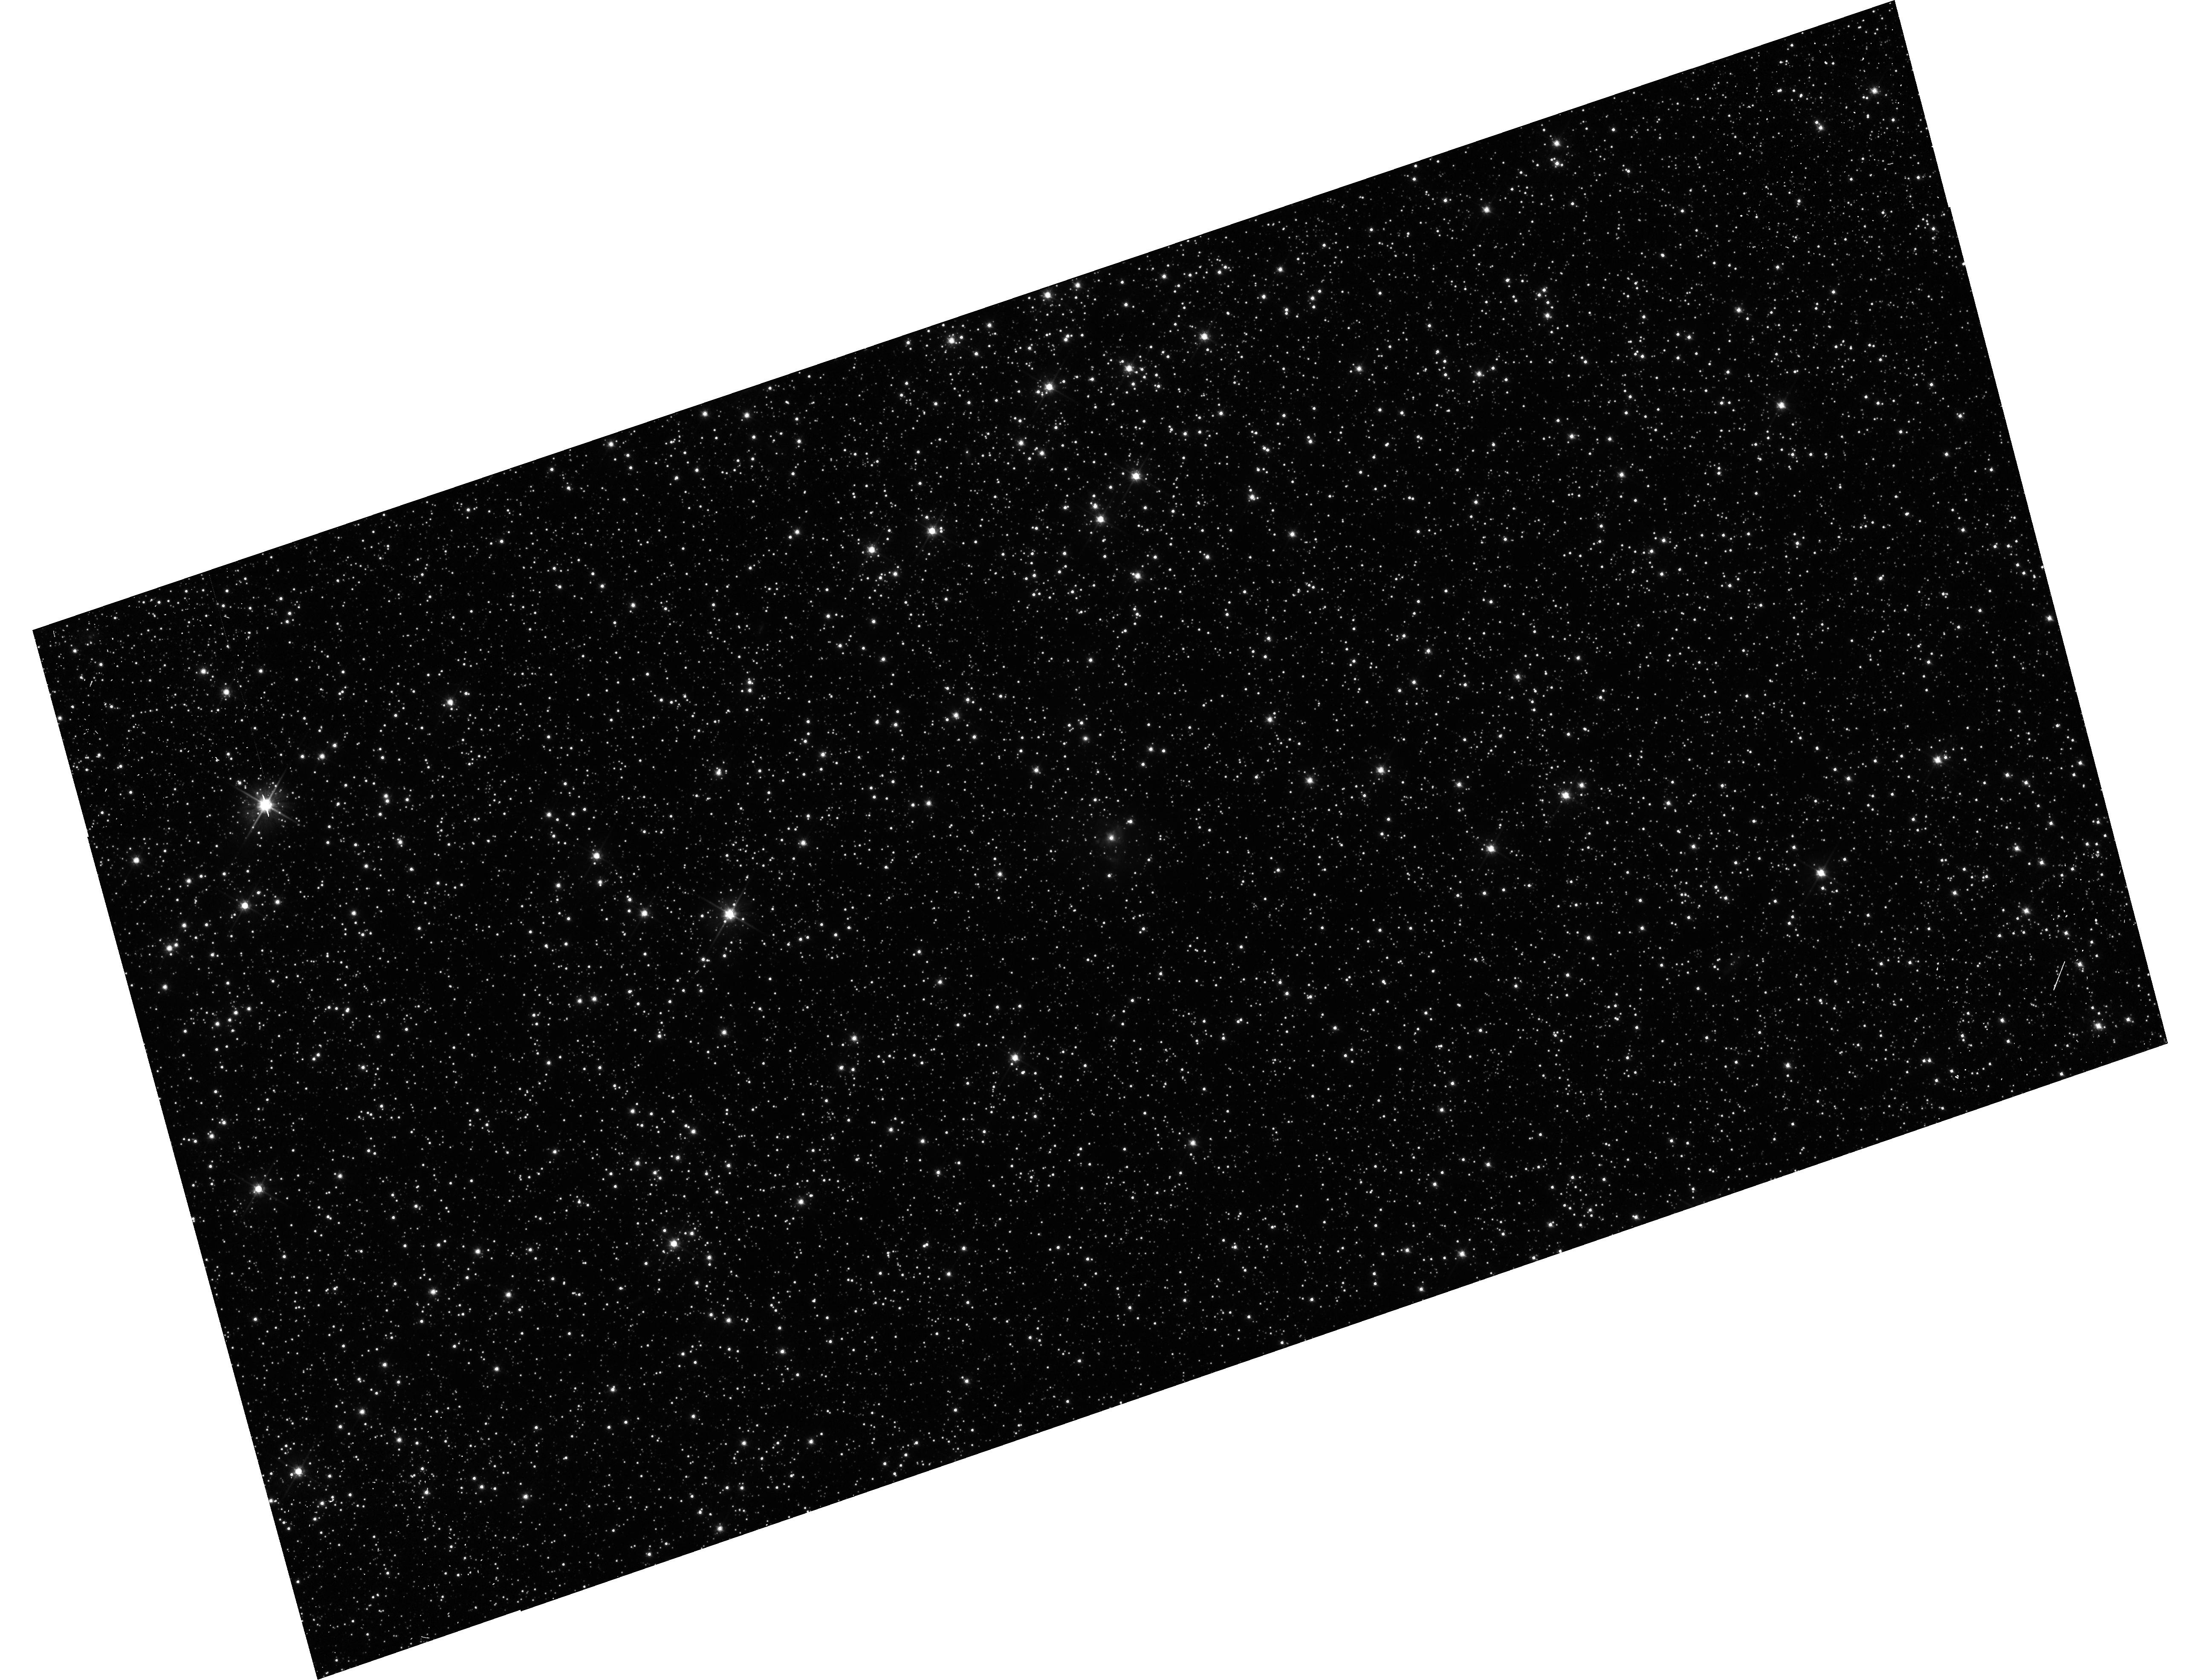
Target: QSO-052402-701108. Instrument: WFC3/UVIS. Filter: F606W. Exposure: 13 min. Observation ID: hst_11730_21_wfc3_uvis_f606w_ib5y21

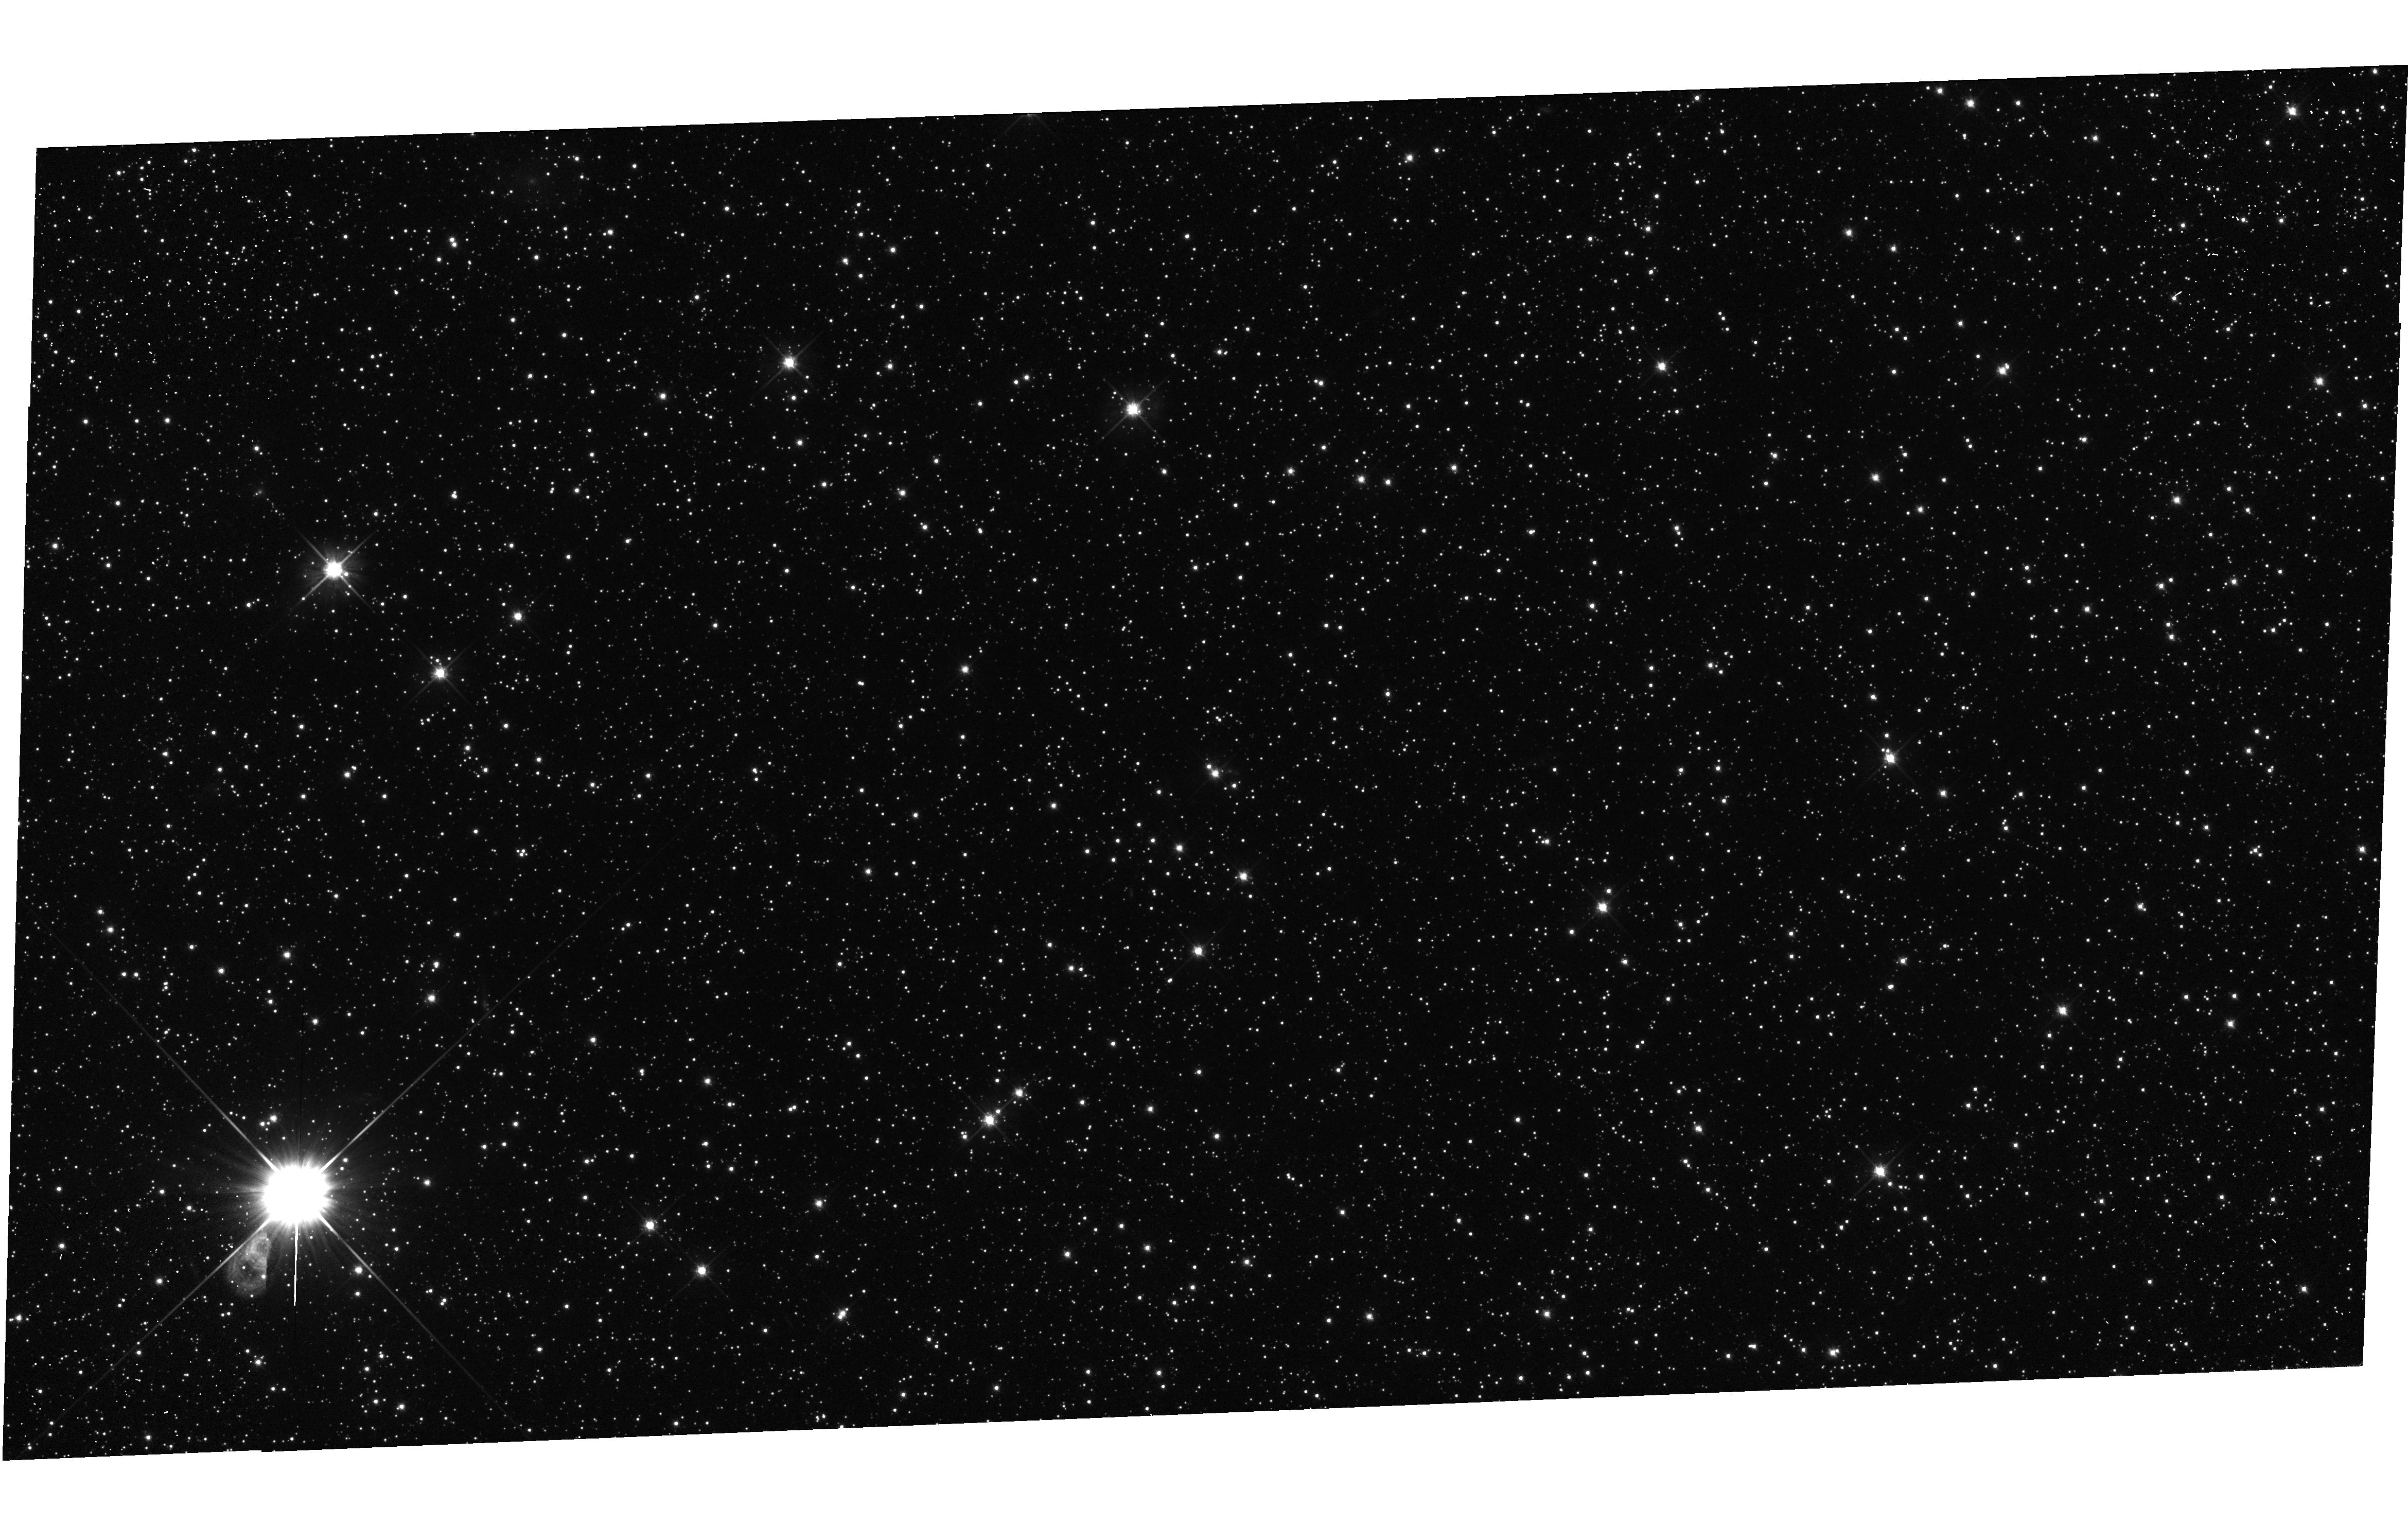
Target: QSO-051628-683702. Instrument: WFC3/UVIS. Filter: F606W. Exposure: 7 min. Observation ID: hst_11730_03_wfc3_uvis_f606w_ib5y03

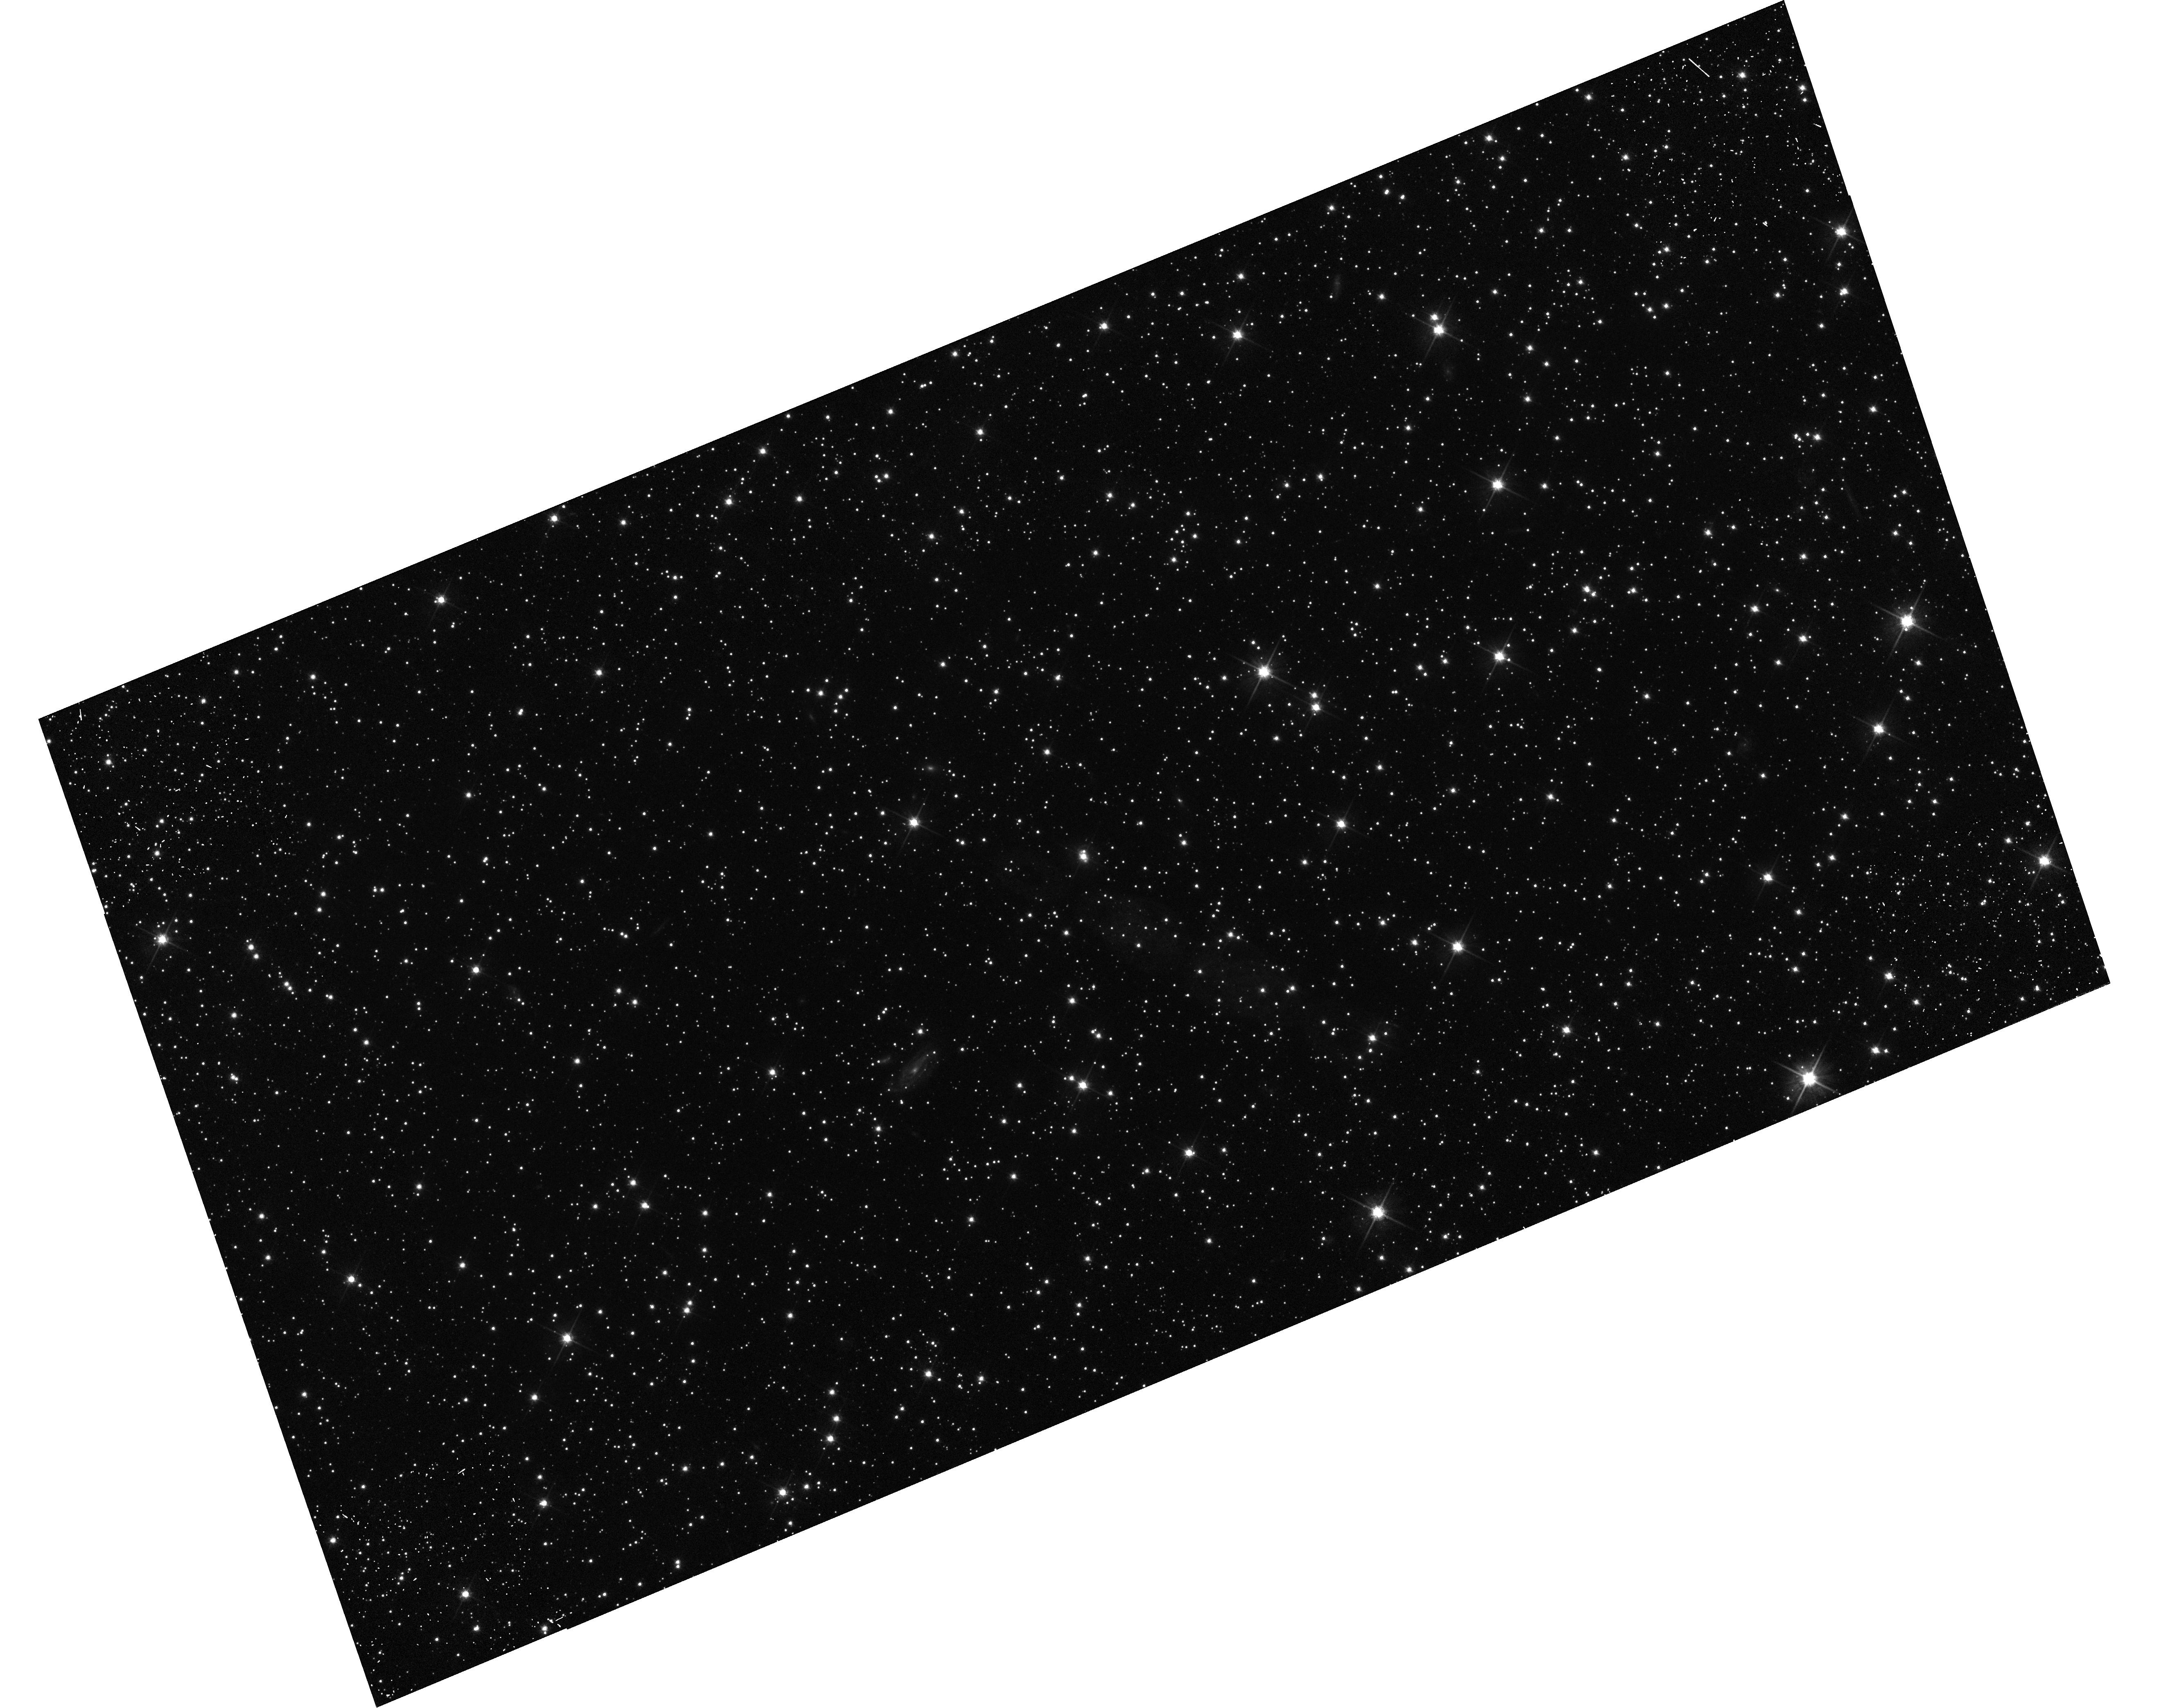
Target: QSO-050146-673241. Instrument: WFC3/UVIS. Filter: F606W. Exposure: 13 min. Observation ID: hst_11730_19_wfc3_uvis_f606w_ib5y19

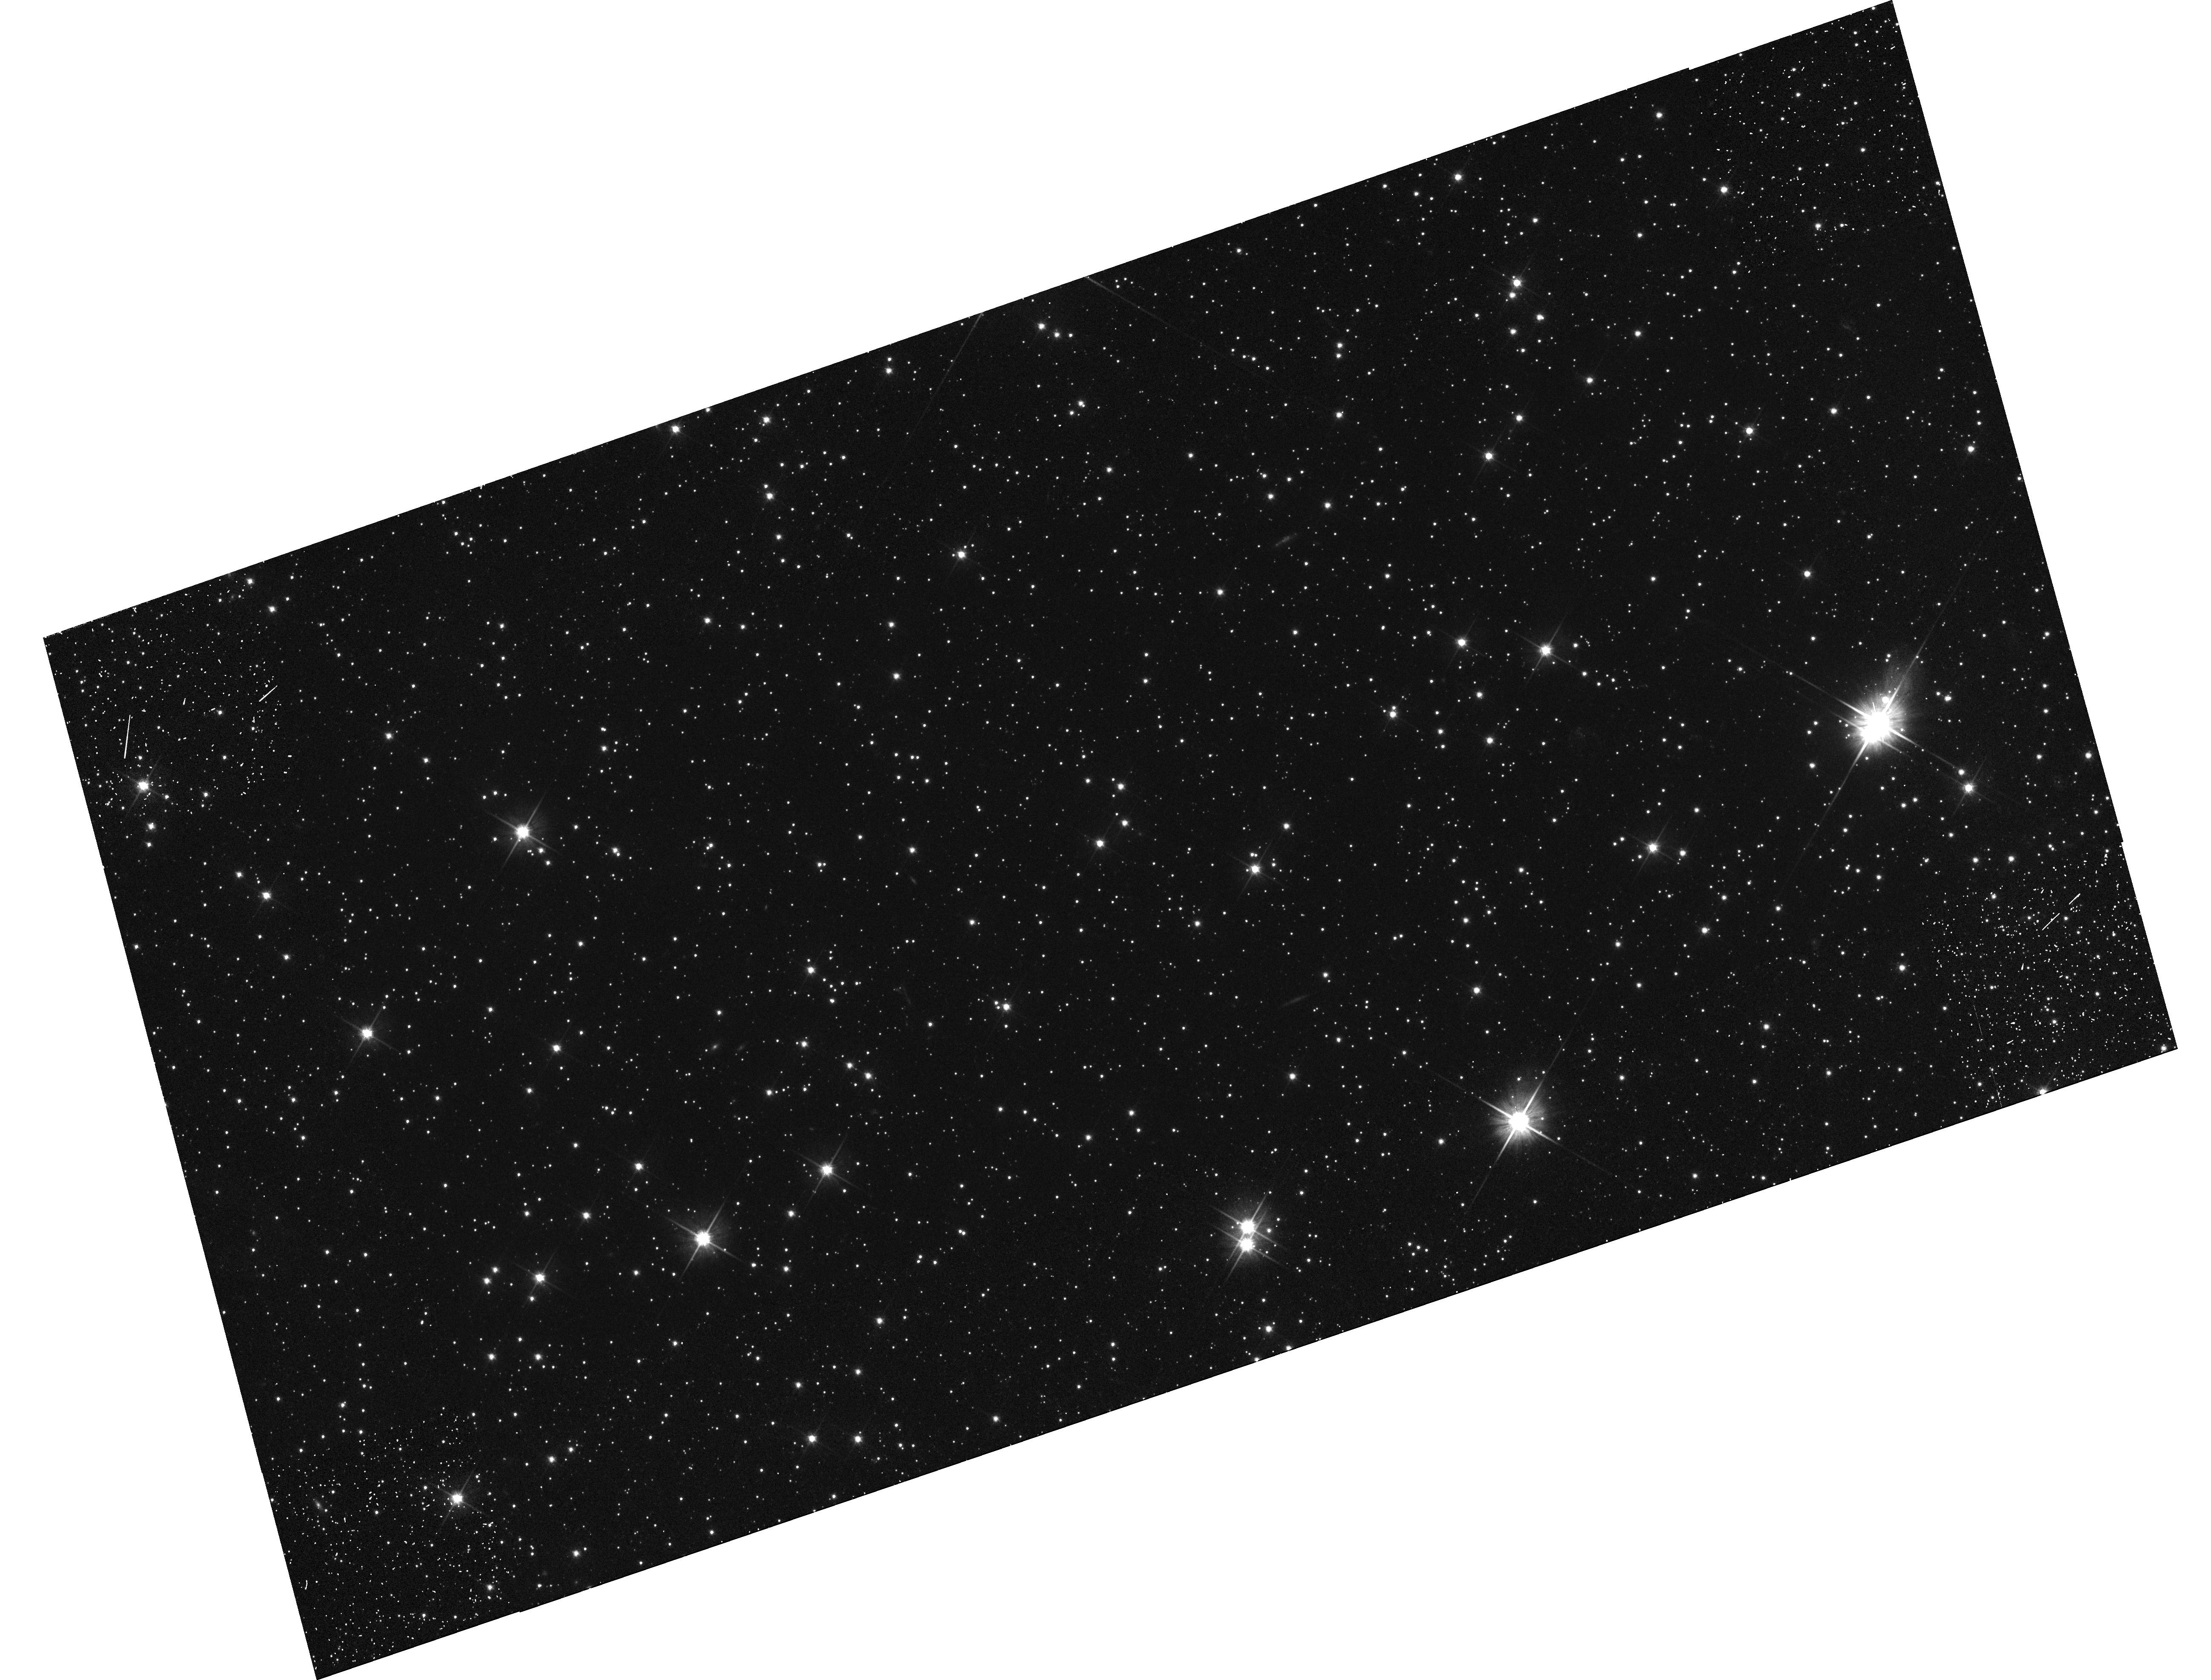
Target: QSO-051636-663436. Instrument: WFC3/UVIS. Filter: F606W. Exposure: 13 min. Observation ID: hst_11730_04_wfc3_uvis_f606w_ib5y04

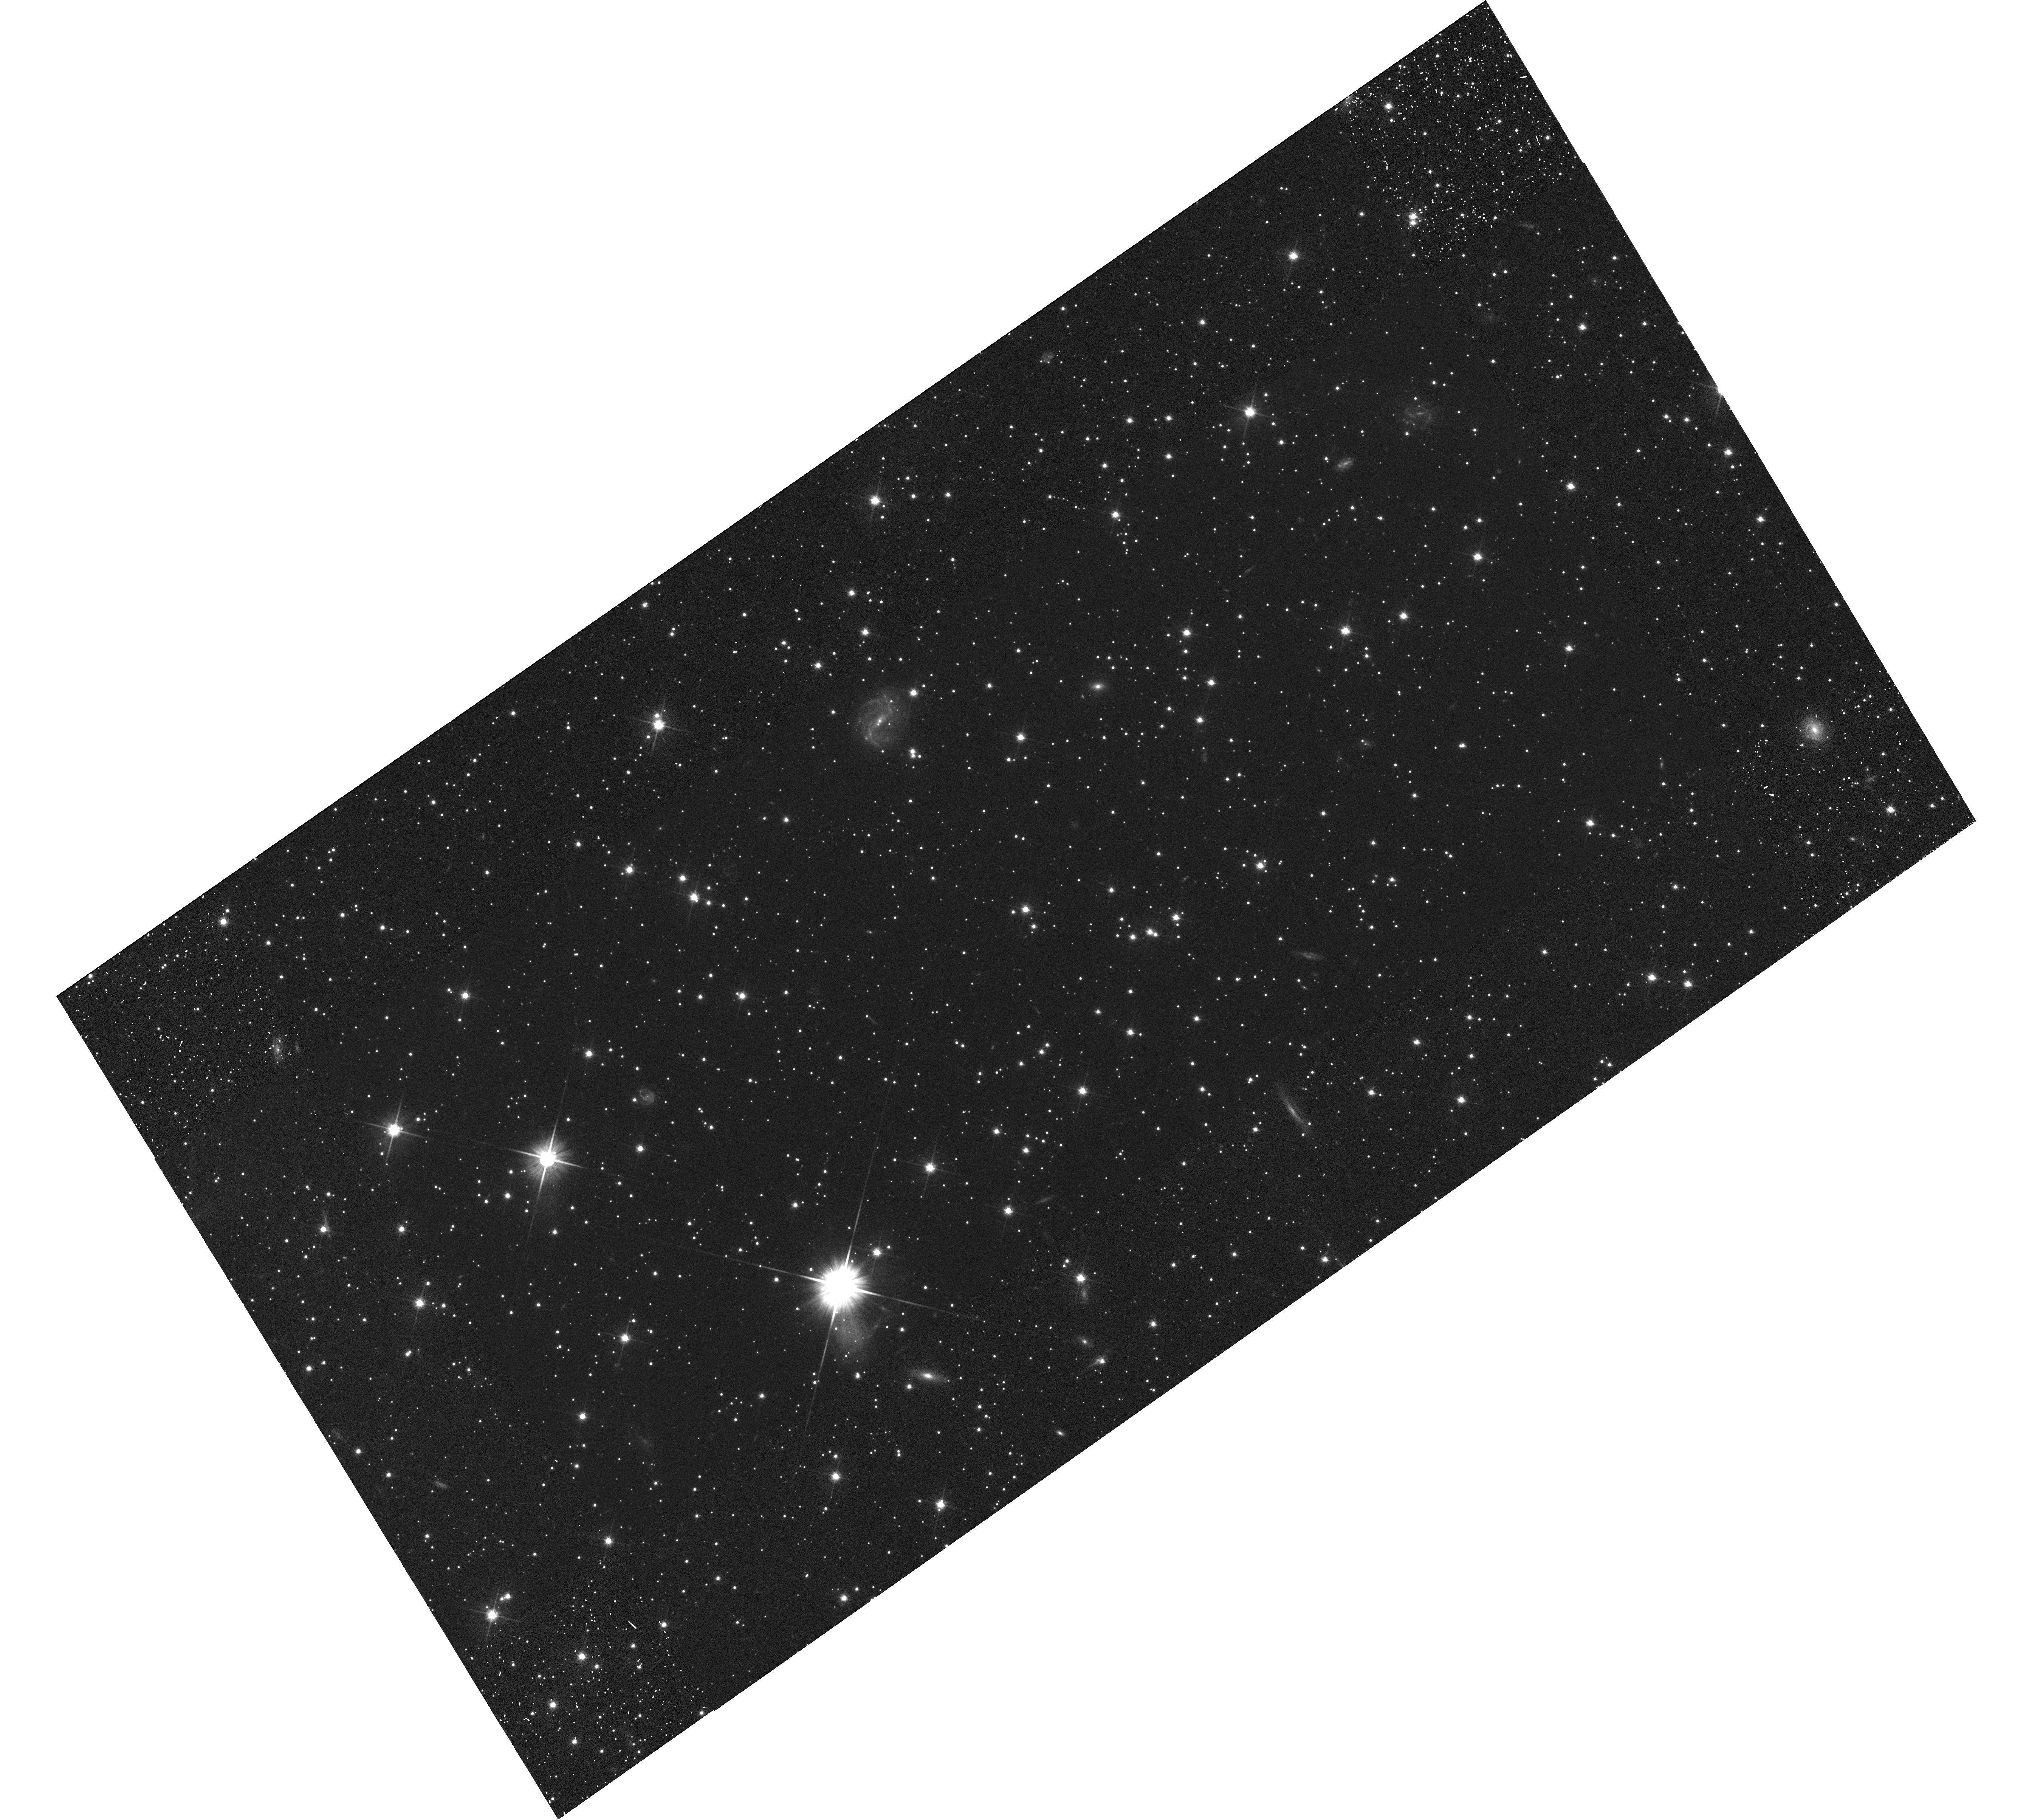
Target: QSO-060234-683041. Instrument: WFC3/UVIS. Filter: F606W. Exposure: 13 min. Observation ID: hst_11730_06_wfc3_uvis_f606w_ib5y06

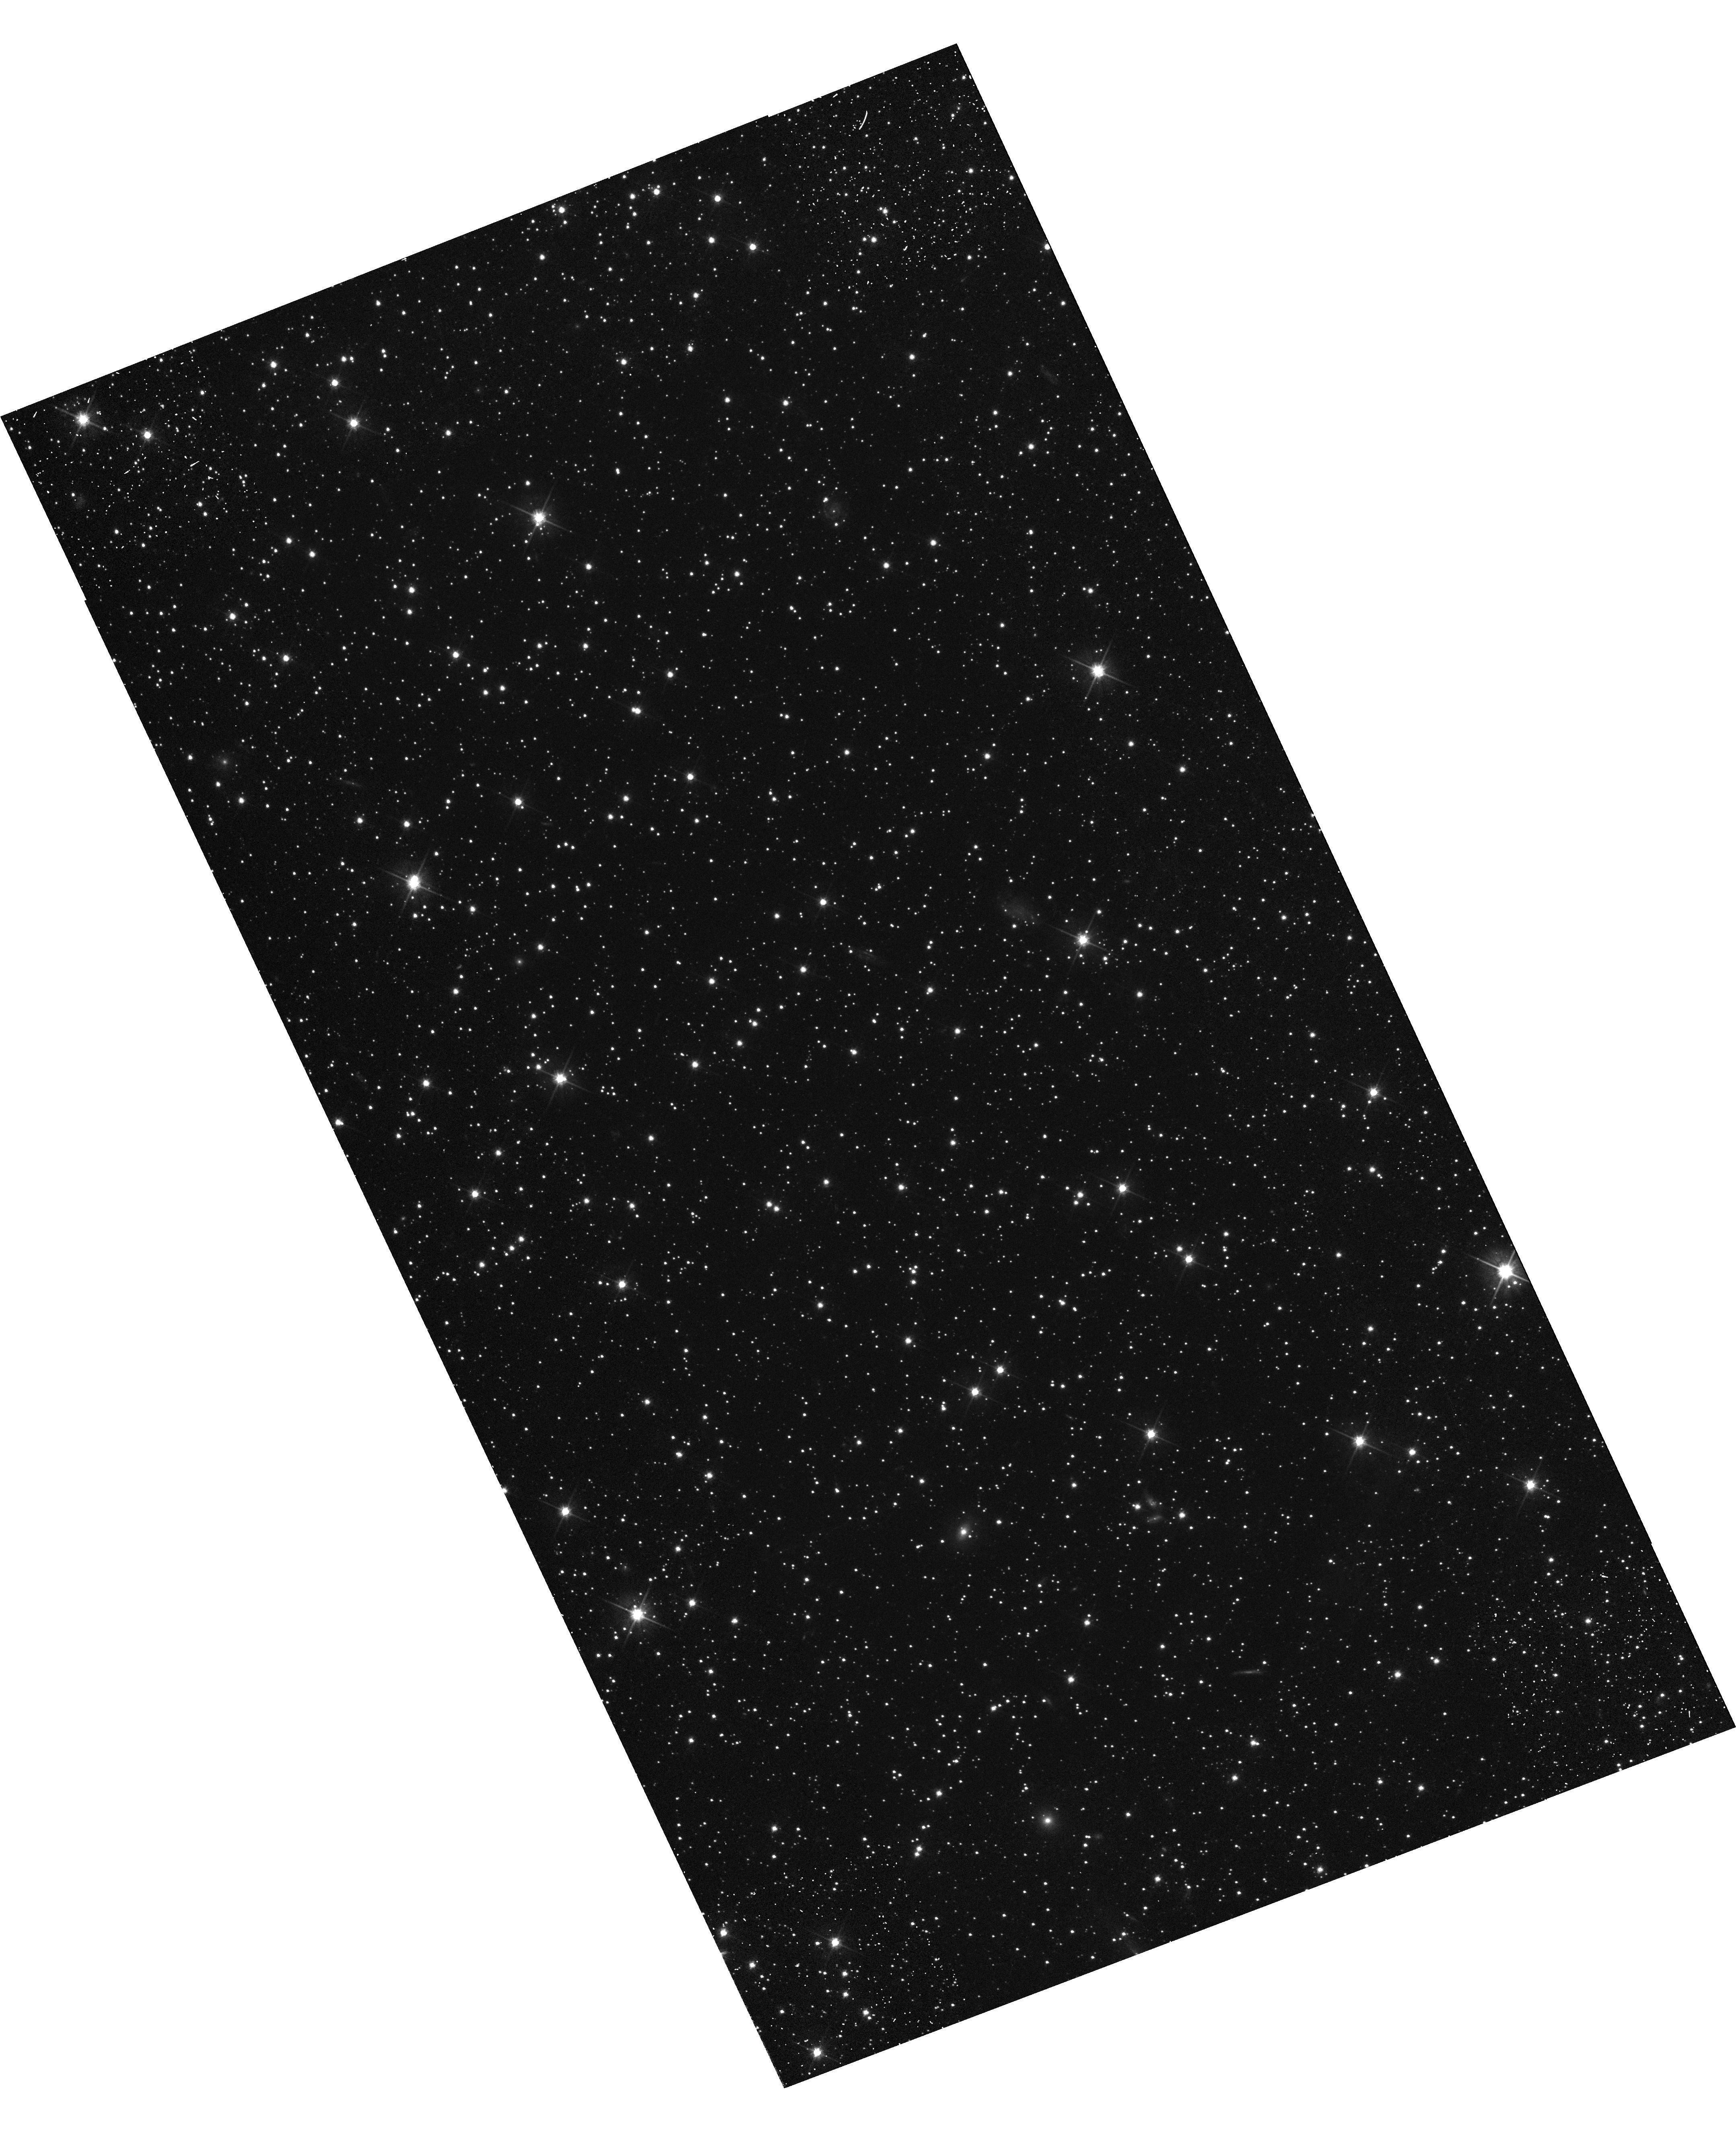
Target: QSO-011141-724947. Instrument: WFC3/UVIS. Filter: F606W. Exposure: 18 min. Observation ID: hst_11730_17_wfc3_uvis_f606w_ib5y17

Continued Proper Motions of the Magellanic Clouds: Orbits, Internal Kinematics, and Distance (PI: Kallivayalil, Nitya)

In Cycles 11 and 13 we obtained two epochs of ACS/HRC data for fields in the Magellanic Clouds centered on background quasars. We used these data to determine the proper motions of the LMC and SMC to better than 5% and 15% respectively. The results had a number of unexpected implications for the Milky Way-LMC-SMC system and received considerable attention in the literature and in the press. The implied three-dimensional velocities are larger than previously believed and close to the escape velocity in a standard 10^12 solar mass Milky Way dark halo. Our orbit calculations suggest the Clouds may not be bound to the Milky Way or may just be on their first passage, both of which are unexpected in view of traditional interpretations of the Magellanic Stream. Alternatively, the Milky Way dark halo may be a factor two more massive than previously believed, which would be surprising in view of other observational constraints. Also, the relative velocity between the LMC and SMC was larger than expected, leaving open the possibility that the Clouds may not be bound to each other. To further verify and refine our results we requested an additional epoch data in Cycle 16 which is being executed with WFPC2/PC due to the failure of ACS. A detailed analysis of one LMC field shows that the field proper motion using all three epochs of data is consistent within 1-sigma with the two-epoch data, thus verifying that there are no major systematic effects in our previous measurements. The random errors, however, are only smaller by a factor of 1.4 because of the relatively large errors in the WFPC2 data. A prediction for a fourth epoch with measurement errors similar to epochs 1 and 2 shows that the uncertainties will improve by a factor of 3. This will allow us to better address whether the Clouds are indeed bound to each other and to the Milky Way. It will also allow us to constrain the internal motions of various populations within the Clouds, and to determine a distance to the LMC using rotational parallax. Continuation of this highly successful program is therefore likely to provide important additional insights. Execution in SNAPshot mode guarantees maximally efficient use of HST resources.